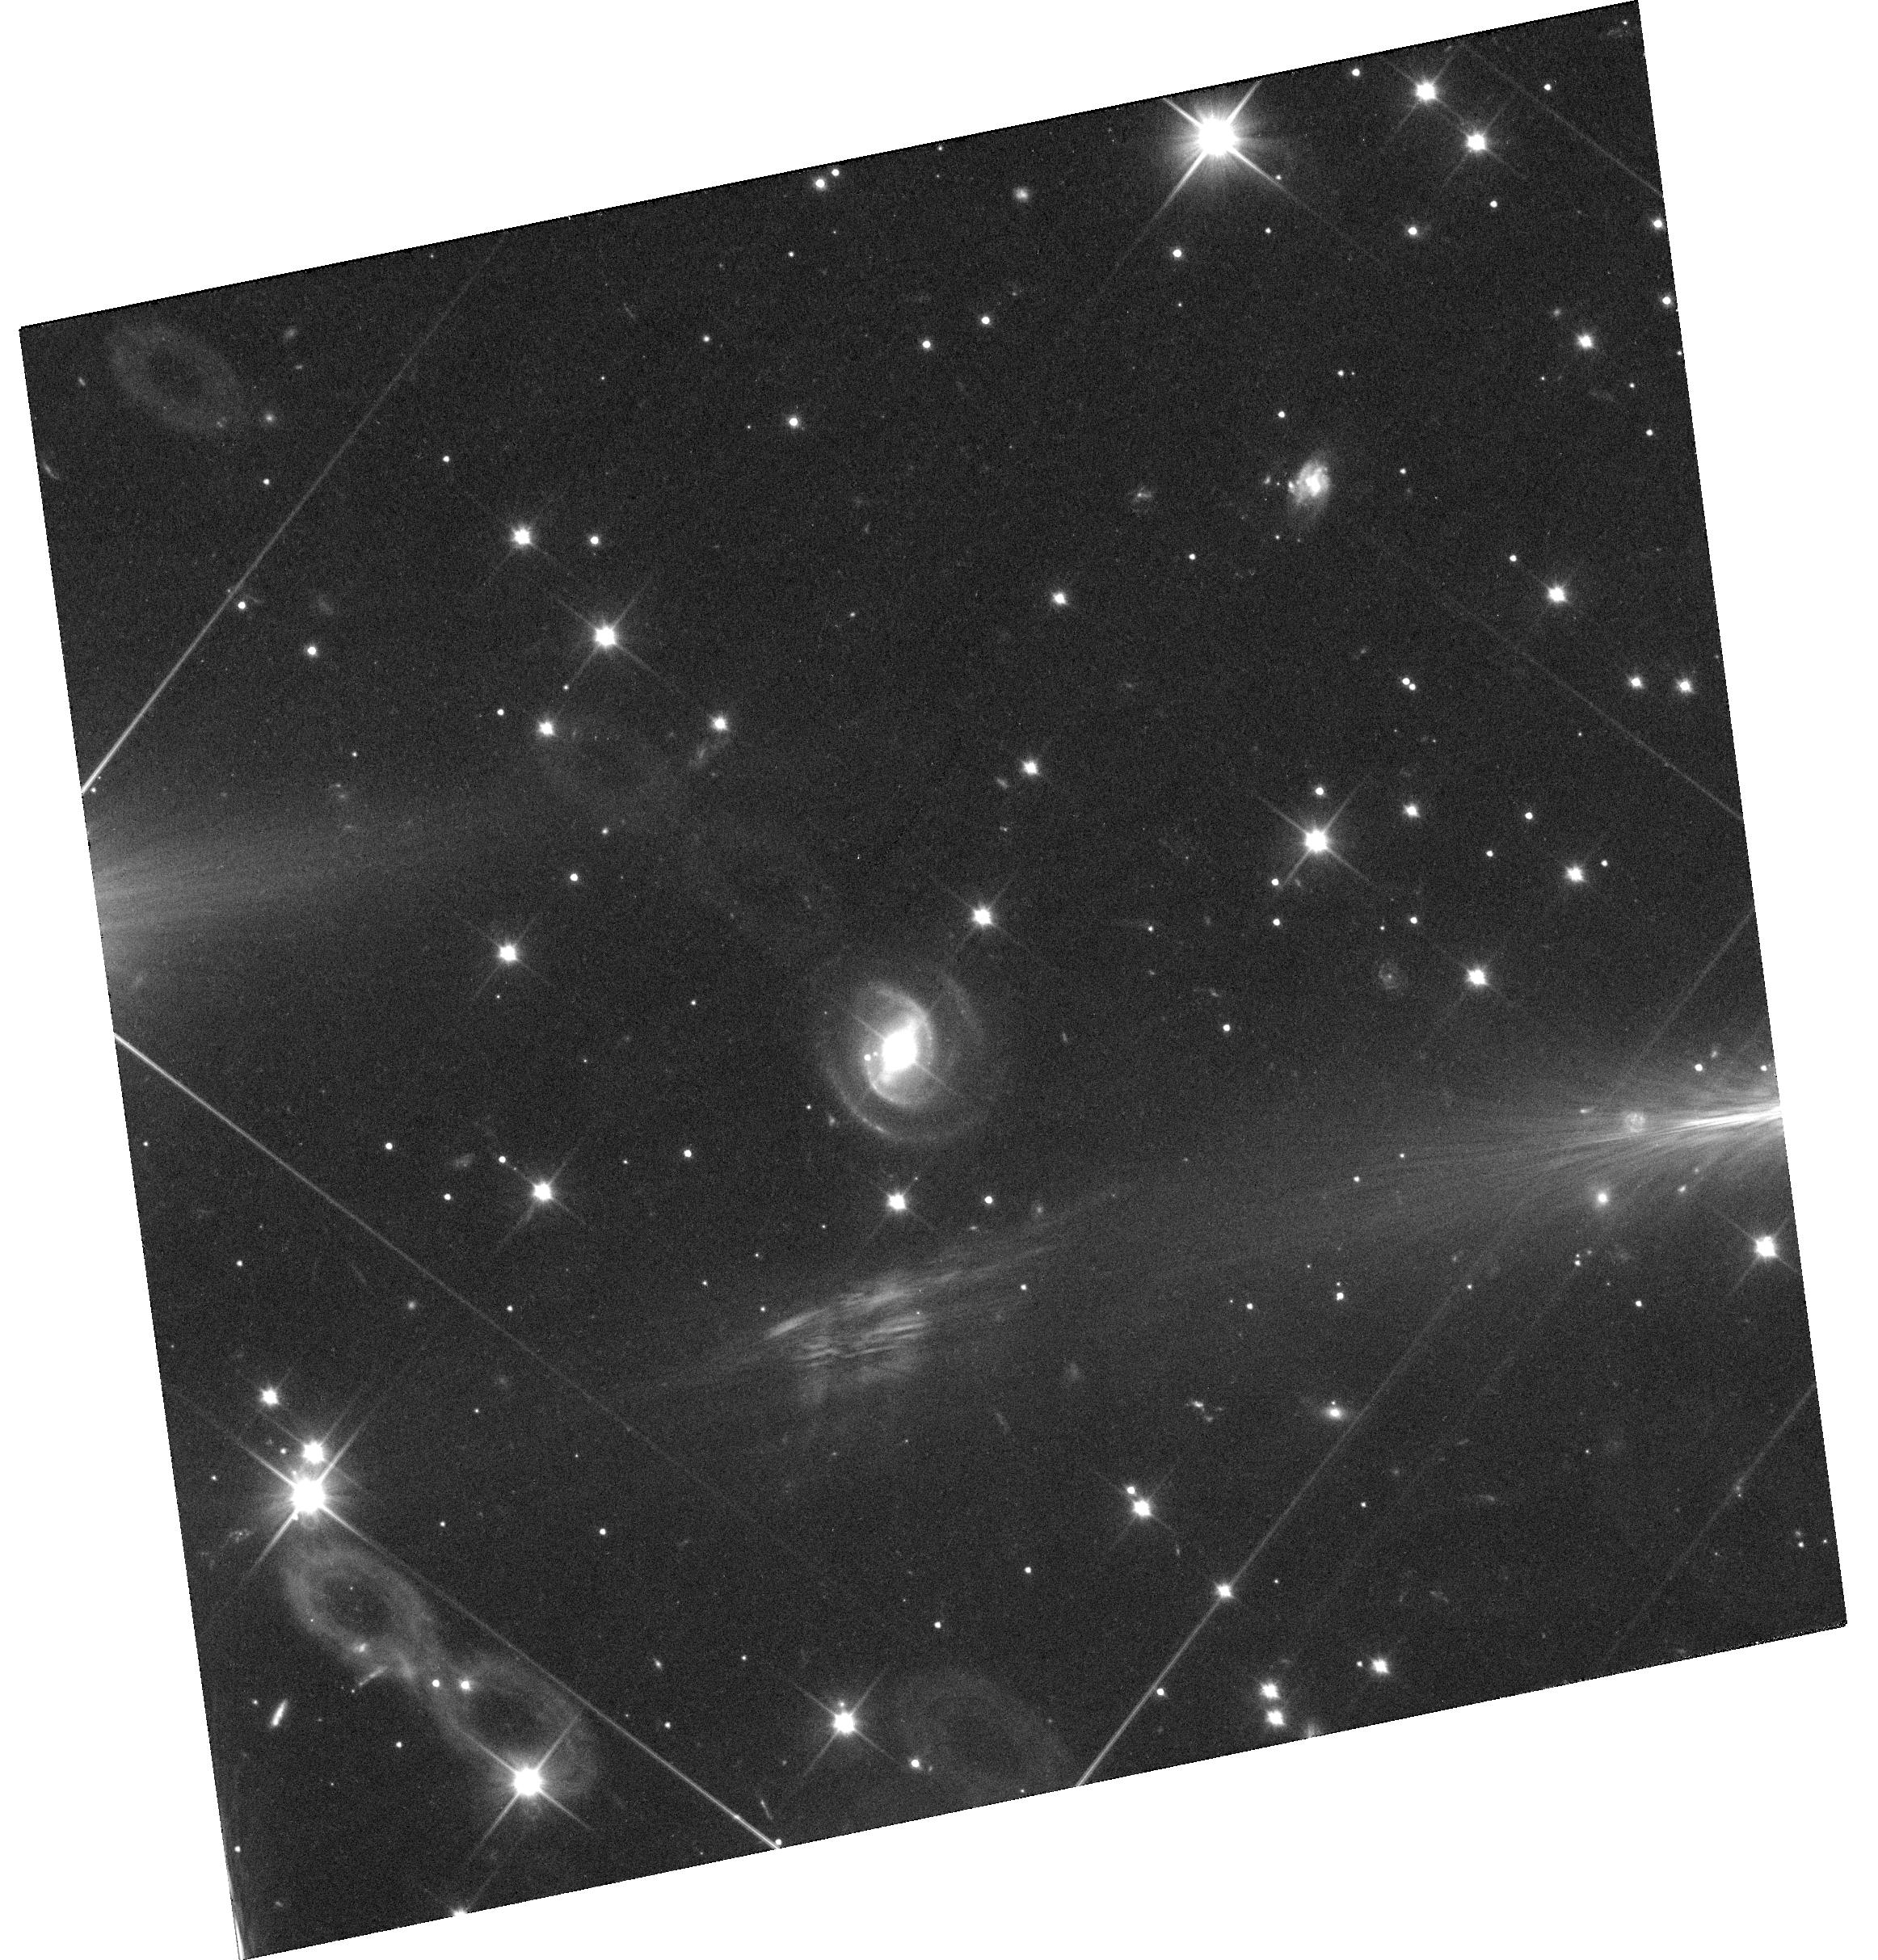
Target: 1954+48
Instrument: WFC3/UVIS
Filter: F350LP
Exposure: 36 min
Observation ID: hst_13409_08_wfc3_uvis_f350lp_ic9g08

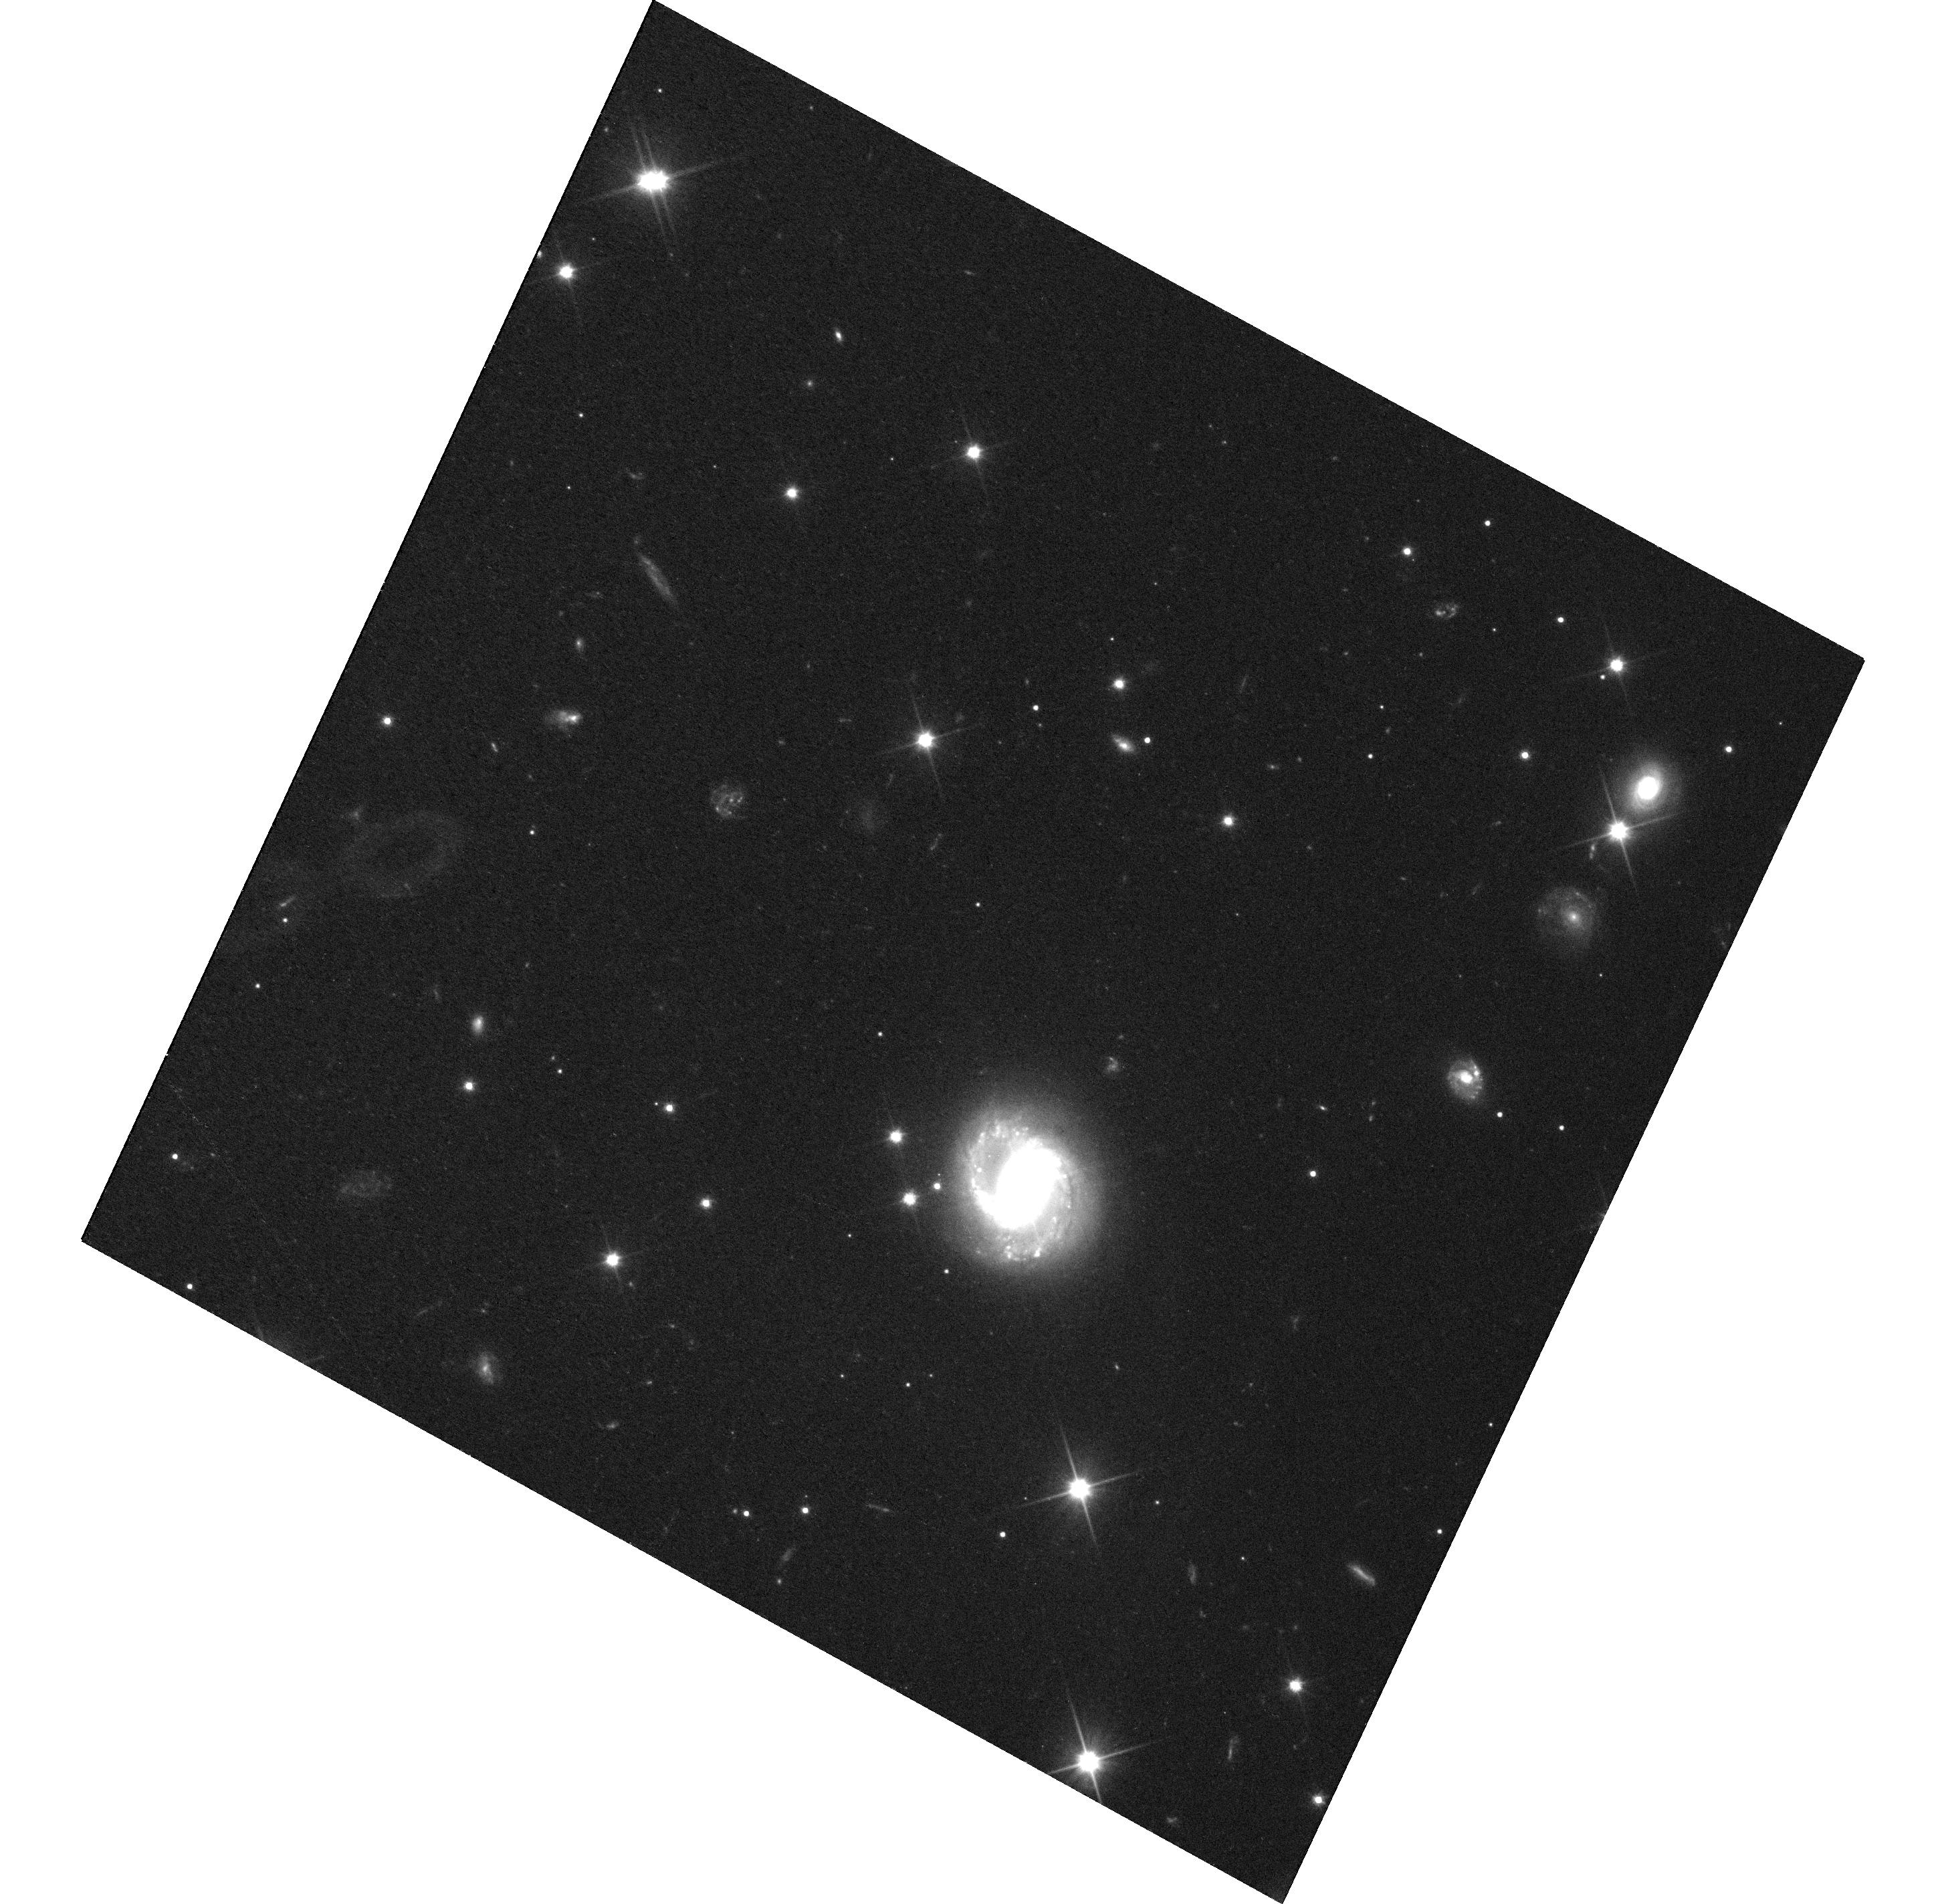
Target: 1917+45
Instrument: WFC3/UVIS
Filter: F350LP
Exposure: 30 min
Observation ID: hst_13409_03_wfc3_uvis_f350lp_ic9g03

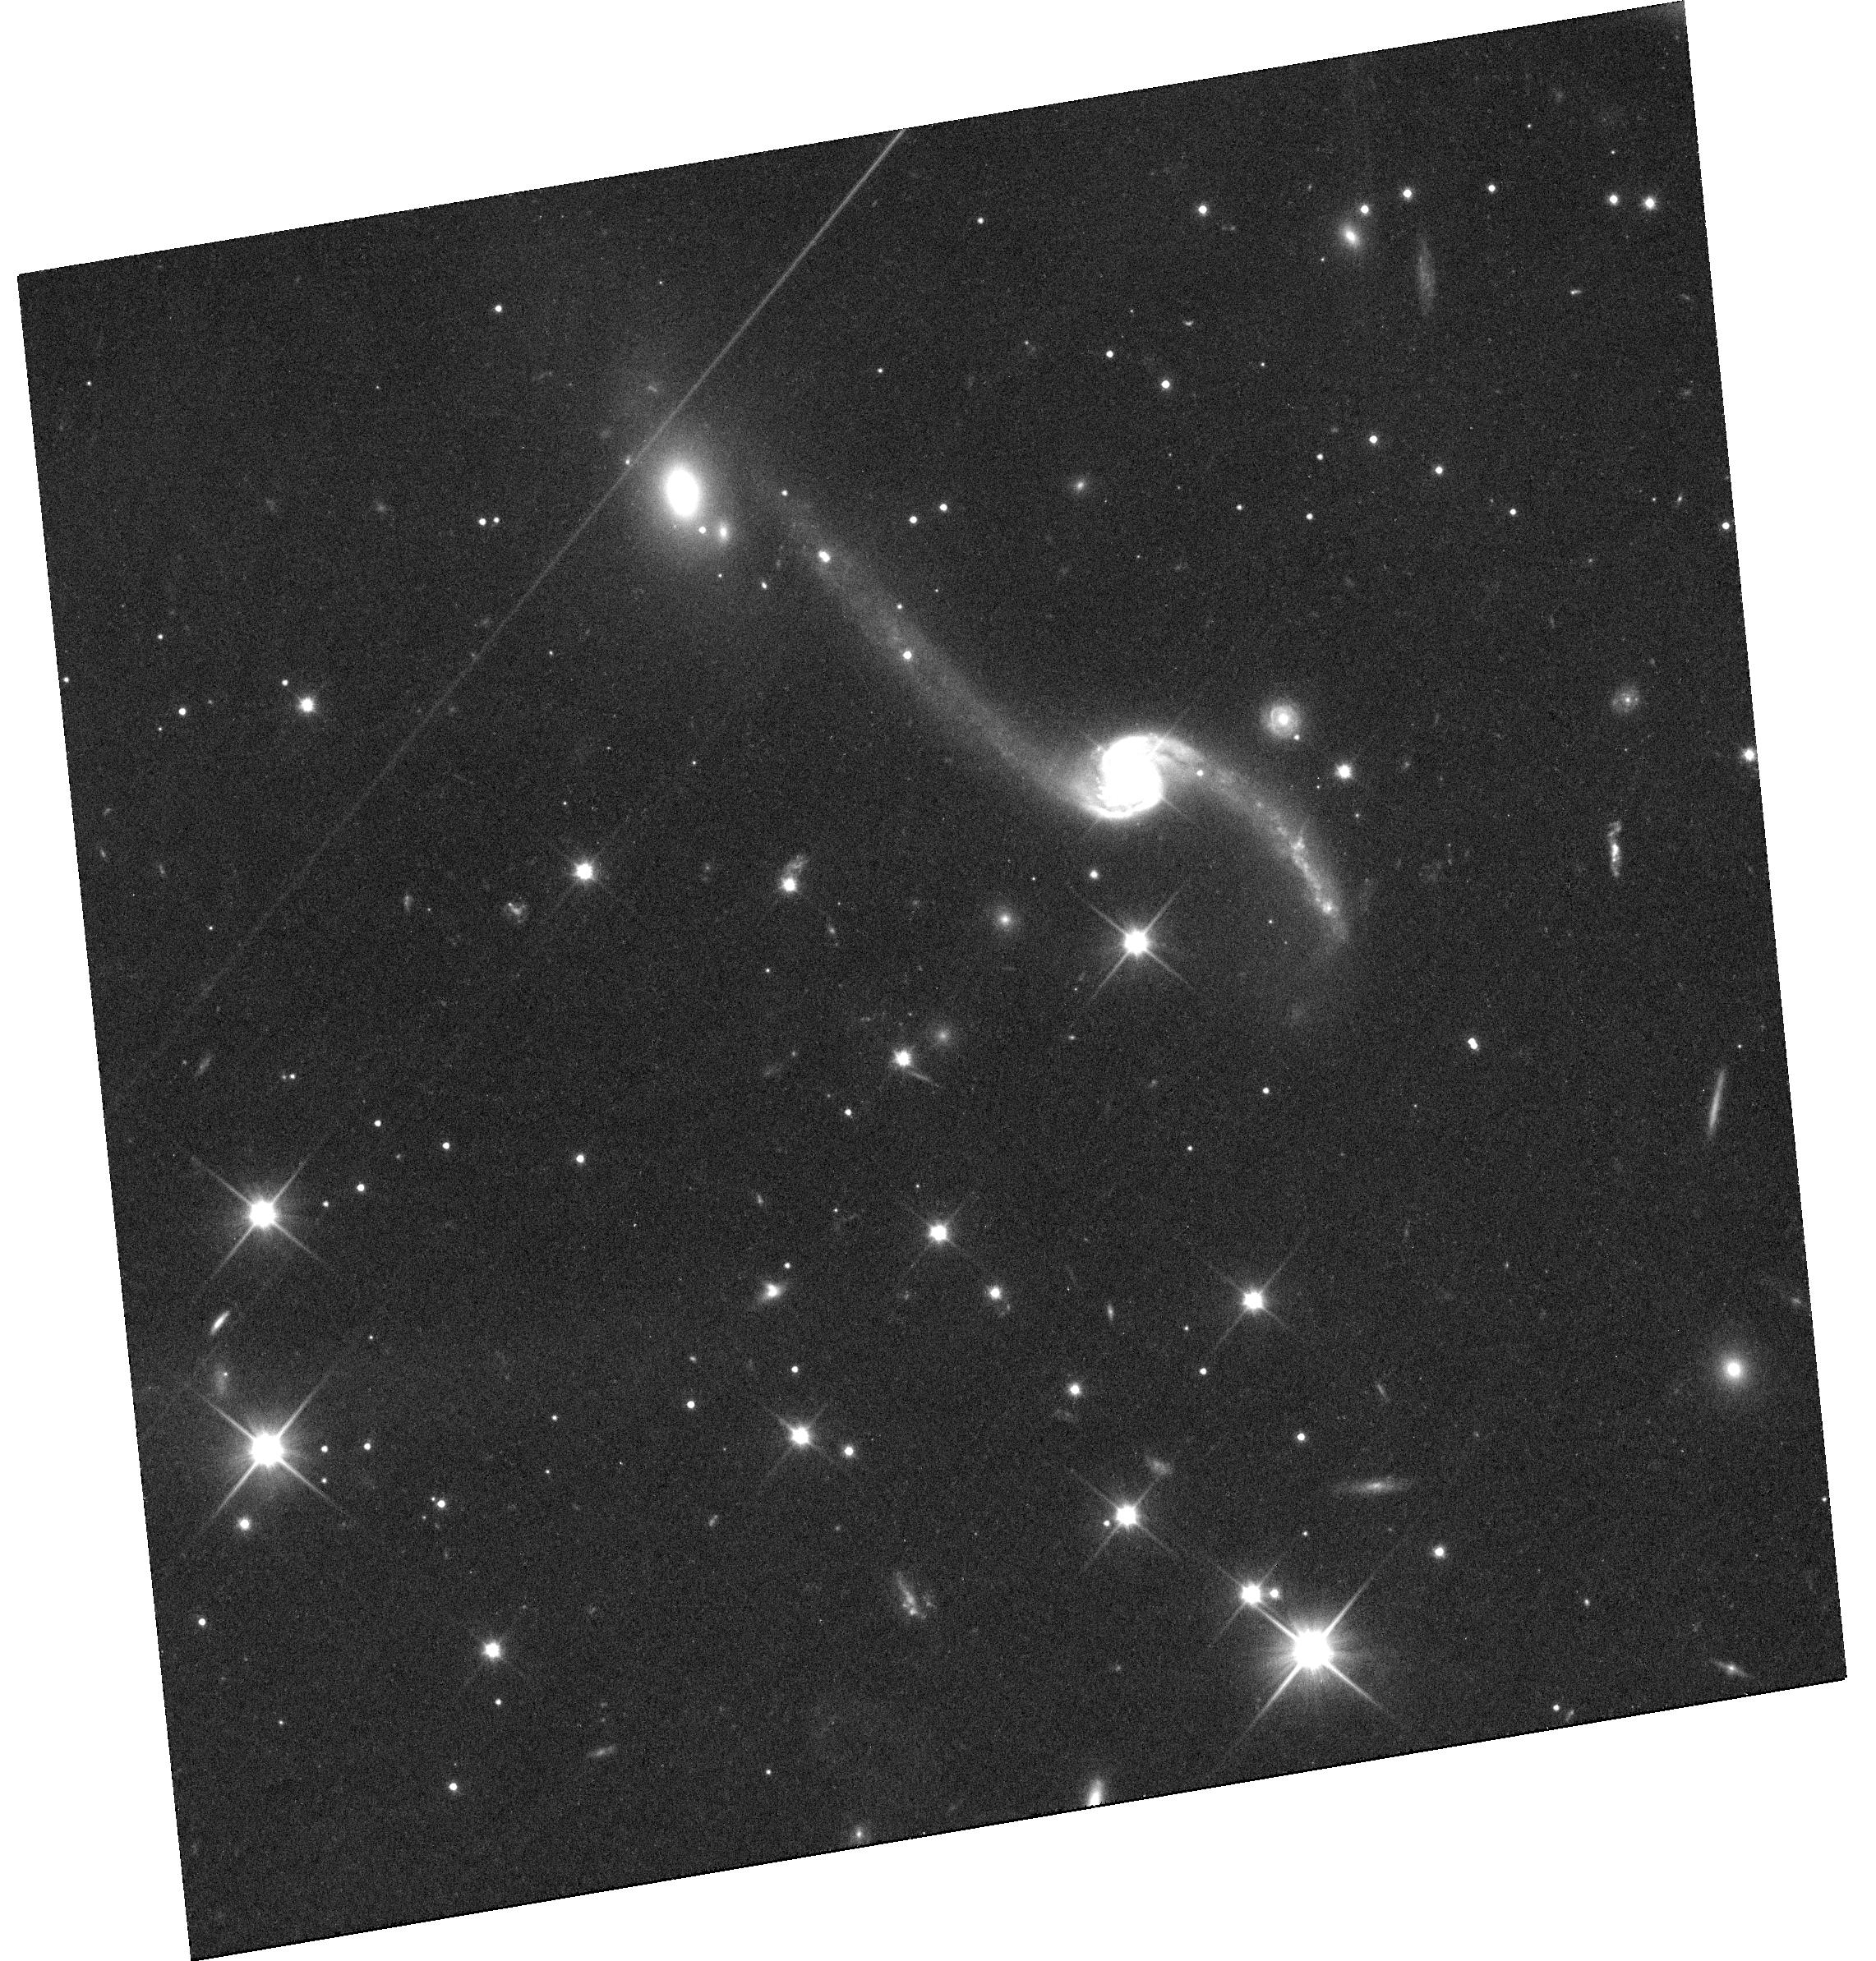
Target: 1946+49
Instrument: WFC3/UVIS
Filter: F350LP
Exposure: 36 min
Observation ID: hst_13409_07_wfc3_uvis_f350lp_ic9g07

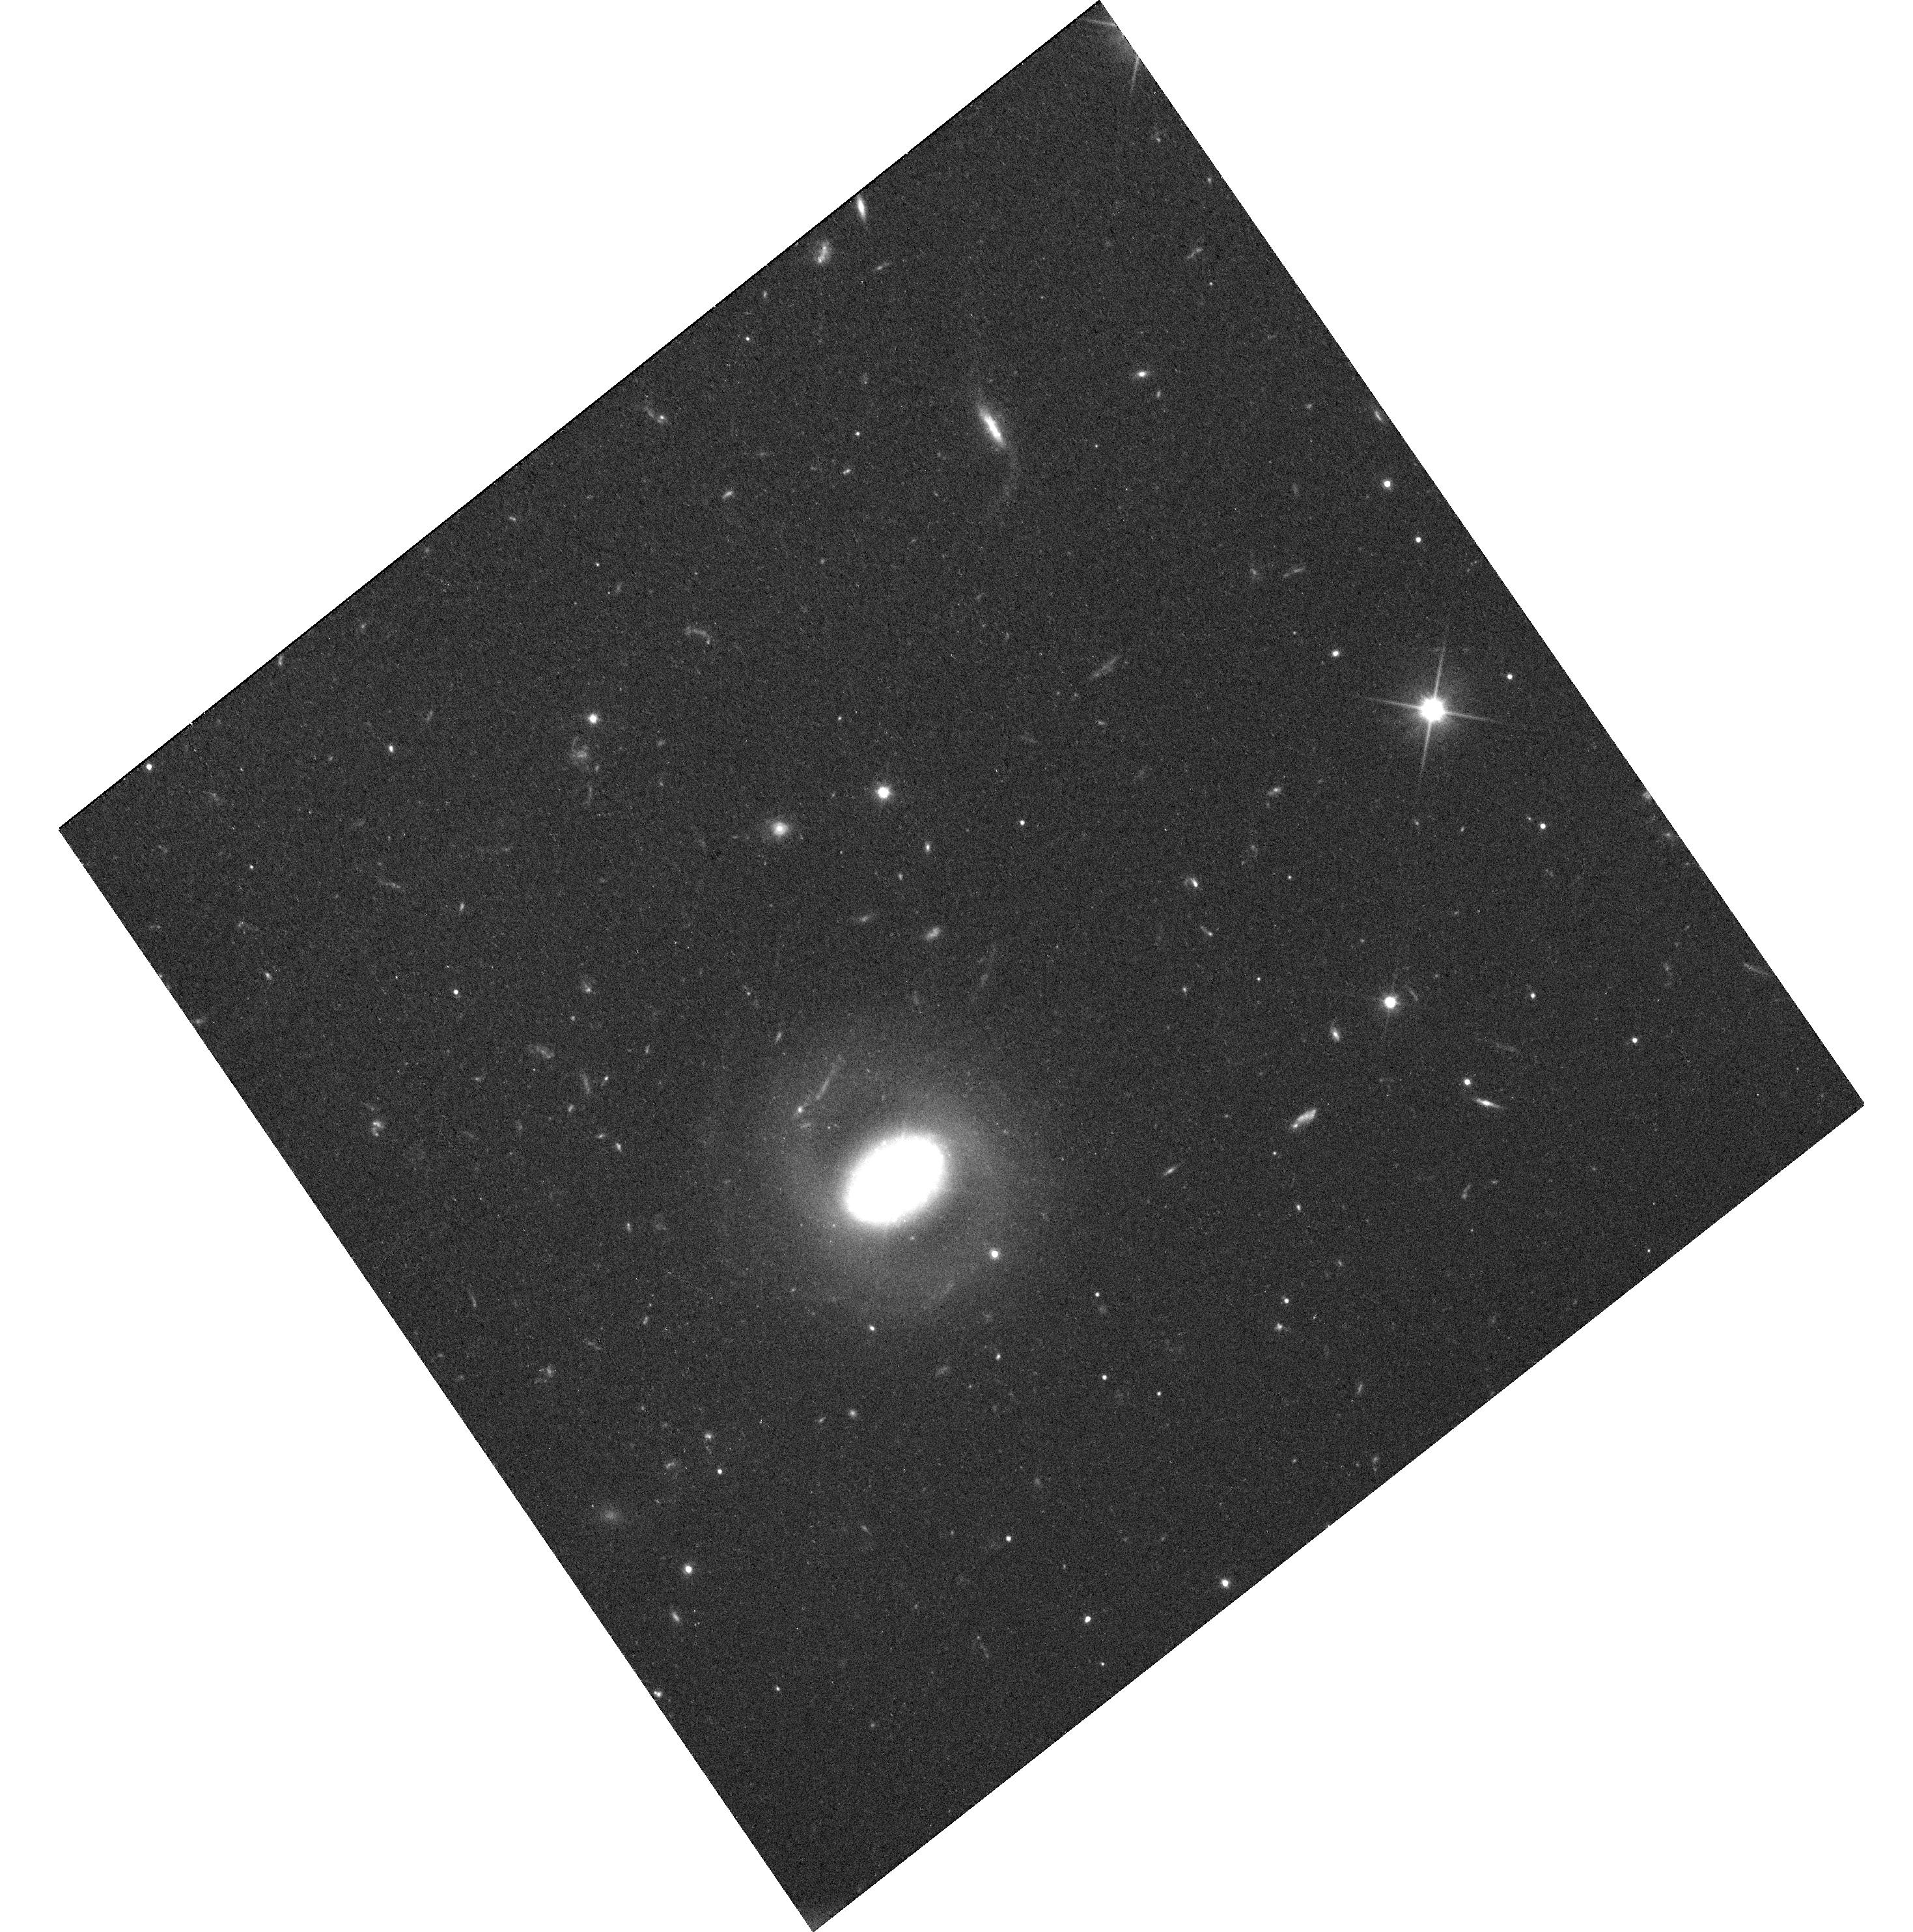
Target: 1847+47
Instrument: WFC3/UVIS
Filter: F350LP
Exposure: 36 min
Observation ID: hst_13409_01_wfc3_uvis_f350lp_ic9g01

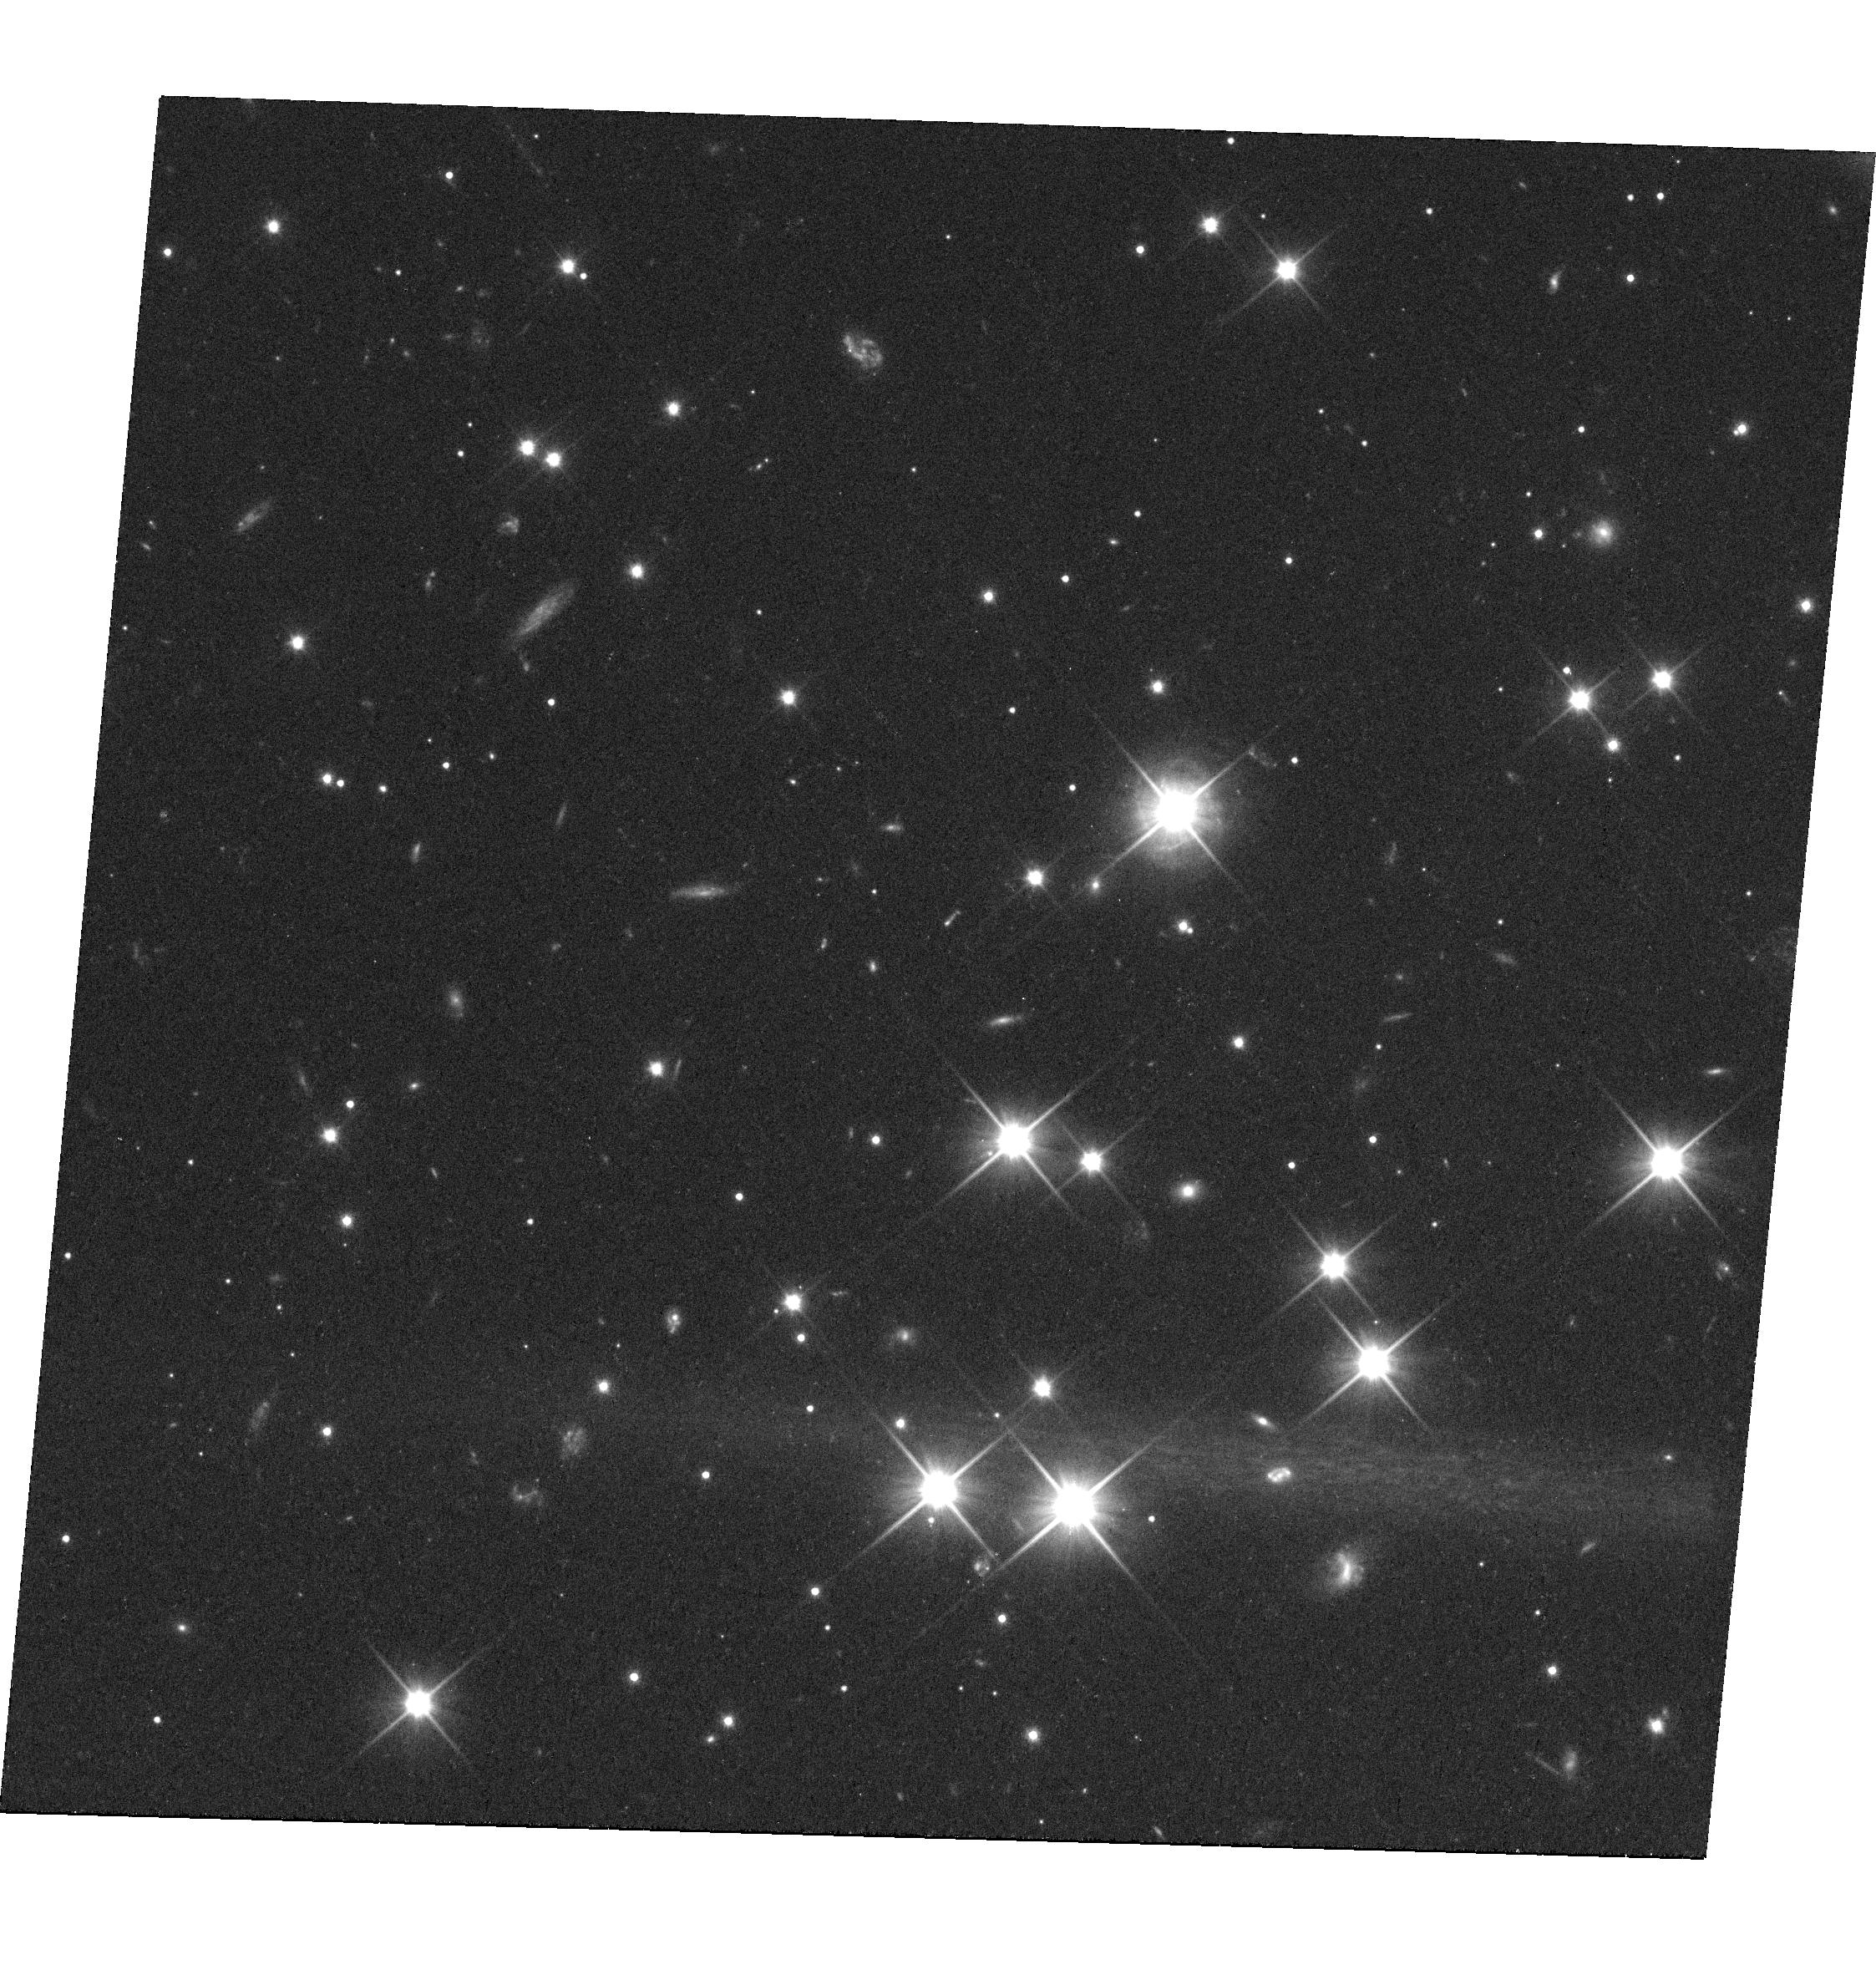
Target: 1931+43
Instrument: WFC3/UVIS
Filter: F350LP
Exposure: 35 min
Observation ID: hst_13409_05_wfc3_uvis_f350lp_ic9g05

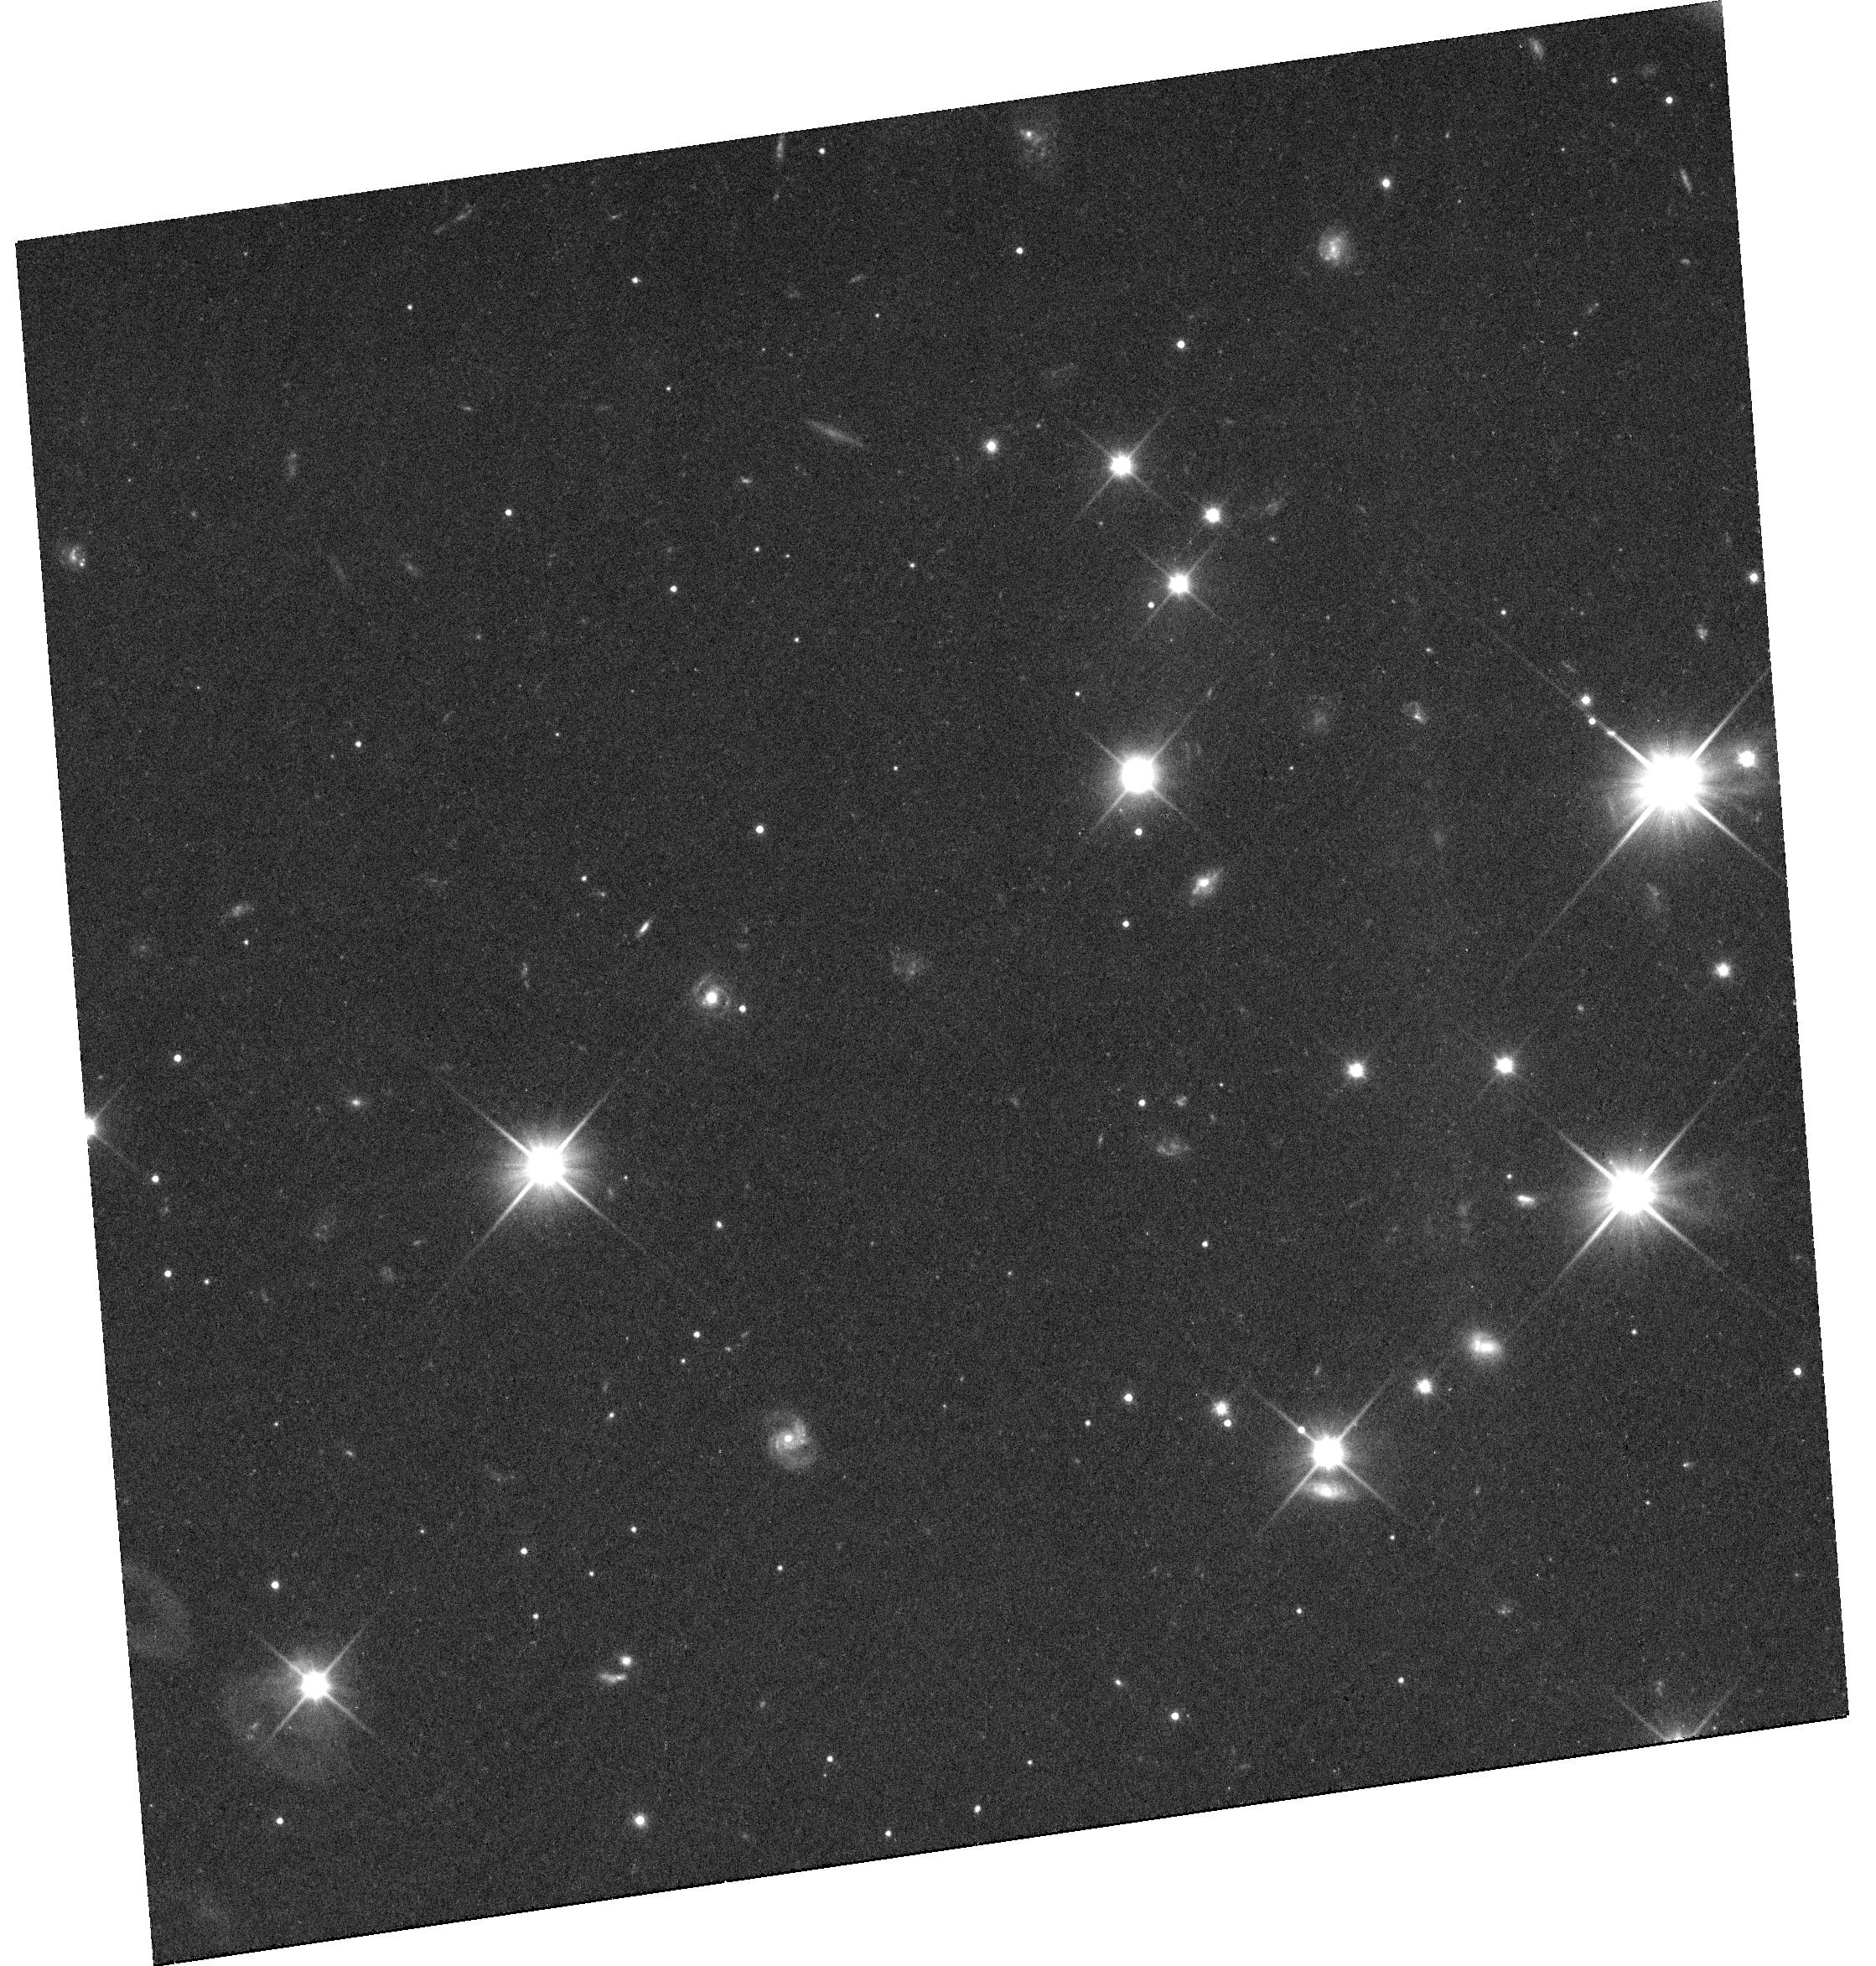
Target: 1936+49
Instrument: WFC3/UVIS
Filter: F350LP
Exposure: 36 min
Observation ID: hst_13409_06_wfc3_uvis_f350lp_ic9g06

Hubble Observations of Kepler-Monitored Seyfert Is (PI: Mushotzky, Richard)

The bulk of AGN optical variability is generated by viscous processes in the accretion disk. The nature and amplitude of the variability is thought to be strongly connected to the black hole mass and Eddington ratio (McLeod et al 2010). For the past 3 years we have obtained high-precision (milli-magnitude errors), densely-sampled (every 30 min), long-duration (years) optical light curves from Kepler of 28 AGN our team has discovered in the Kepler field. These data permit, for the first time, the precise measurement of the optical variability of a sample of AGN over a wide range of timescales (from hours to years), BH masses and Eddington ratios, allowing a detailed characterization of the variability processes. To properly model the disk emission and probe the origin of the variability, it is necessary to measure and subtract off the substantial but uncertain contribution due to starlight in the underlying galaxy. Because of the poor angular resolution of Kepler and ground based data, only HST can obtain this data. Without this measurement it is impossible to determine the absolute variability amplitude of the AGN, an accurate black hole mass or AGN luminosity. We request 8 GO orbits for WFC3 imaging of 8 AGN selected to span a wide range of Eddington ratio and black hole mass. These 8 objects are representative of the full range of mass and Eddington ratio of the present Kepler monitored sample. HST observations are crucial to obtain the full value of the already-extraordinary Kepler AGN light curves. In addition the HST observations will determine the nature of the host galaxy, a key parameter in understanding the origin and evolution of AGN.